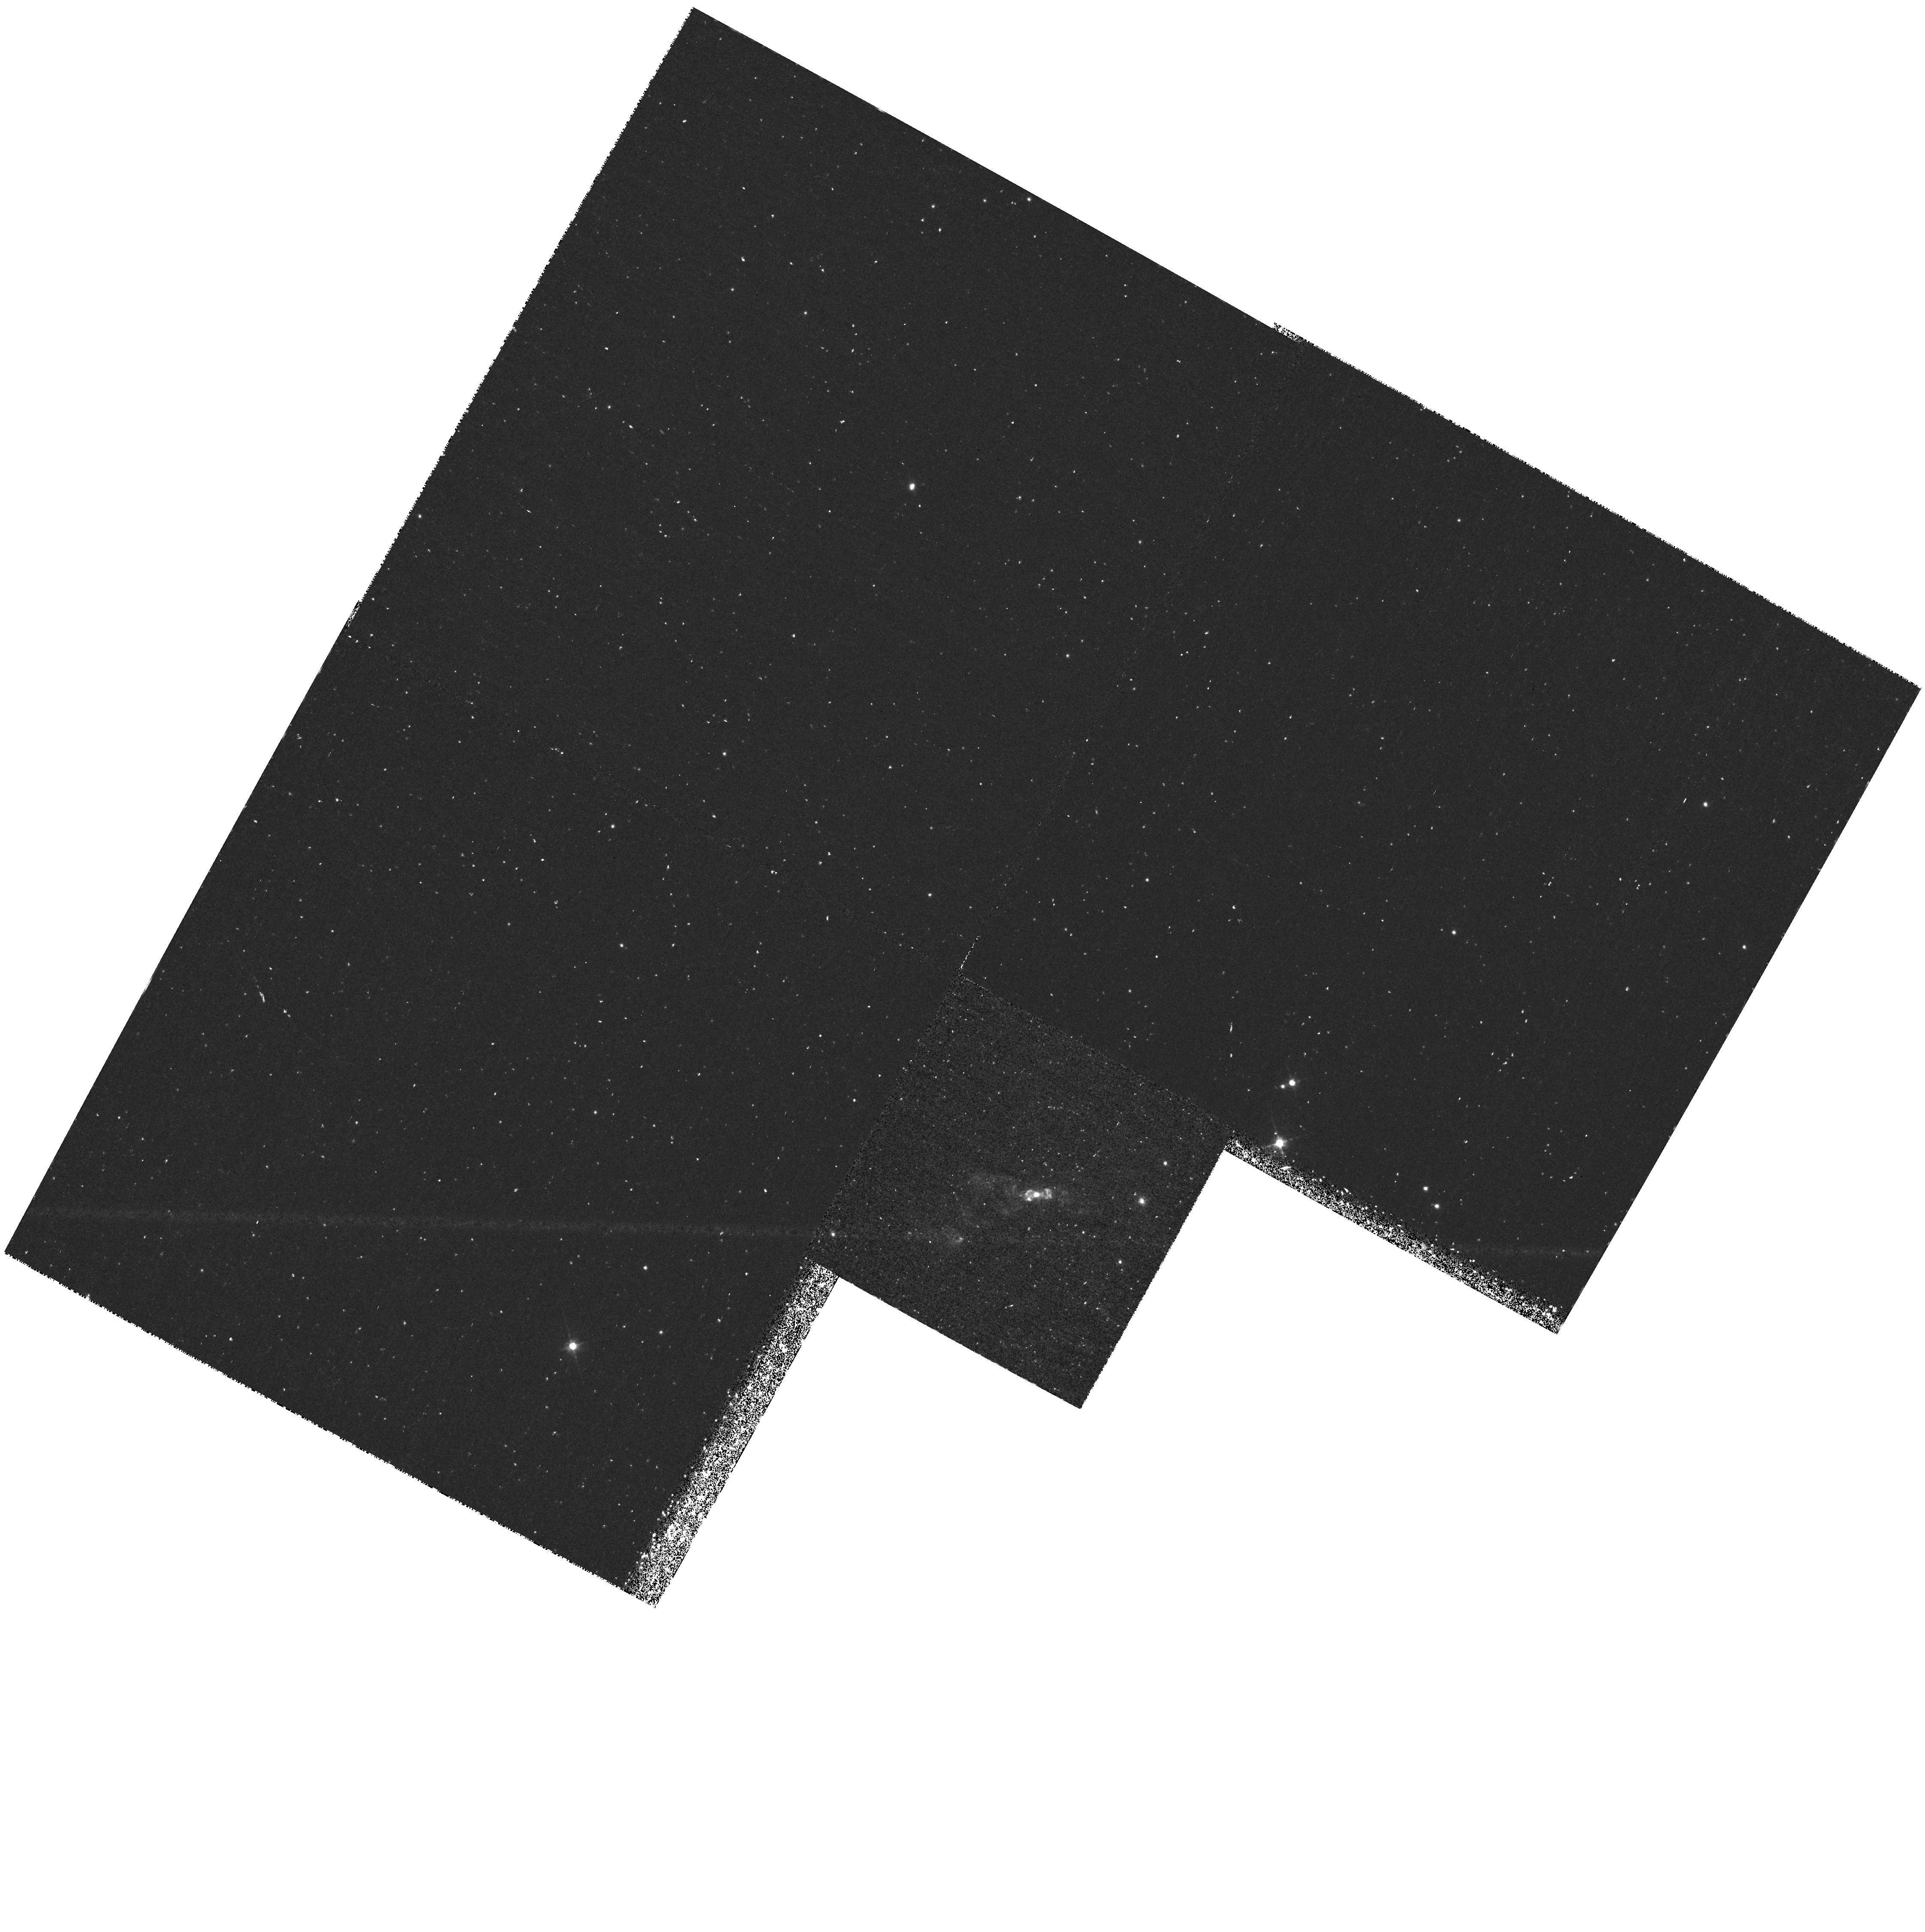
Target: PK118+08D1
Instrument: WFPC2/PC
Filter: F656N
Exposure: 1.4 h
Observation ID: hst_6761_03_wfpc2_pc_f656n_u36a03

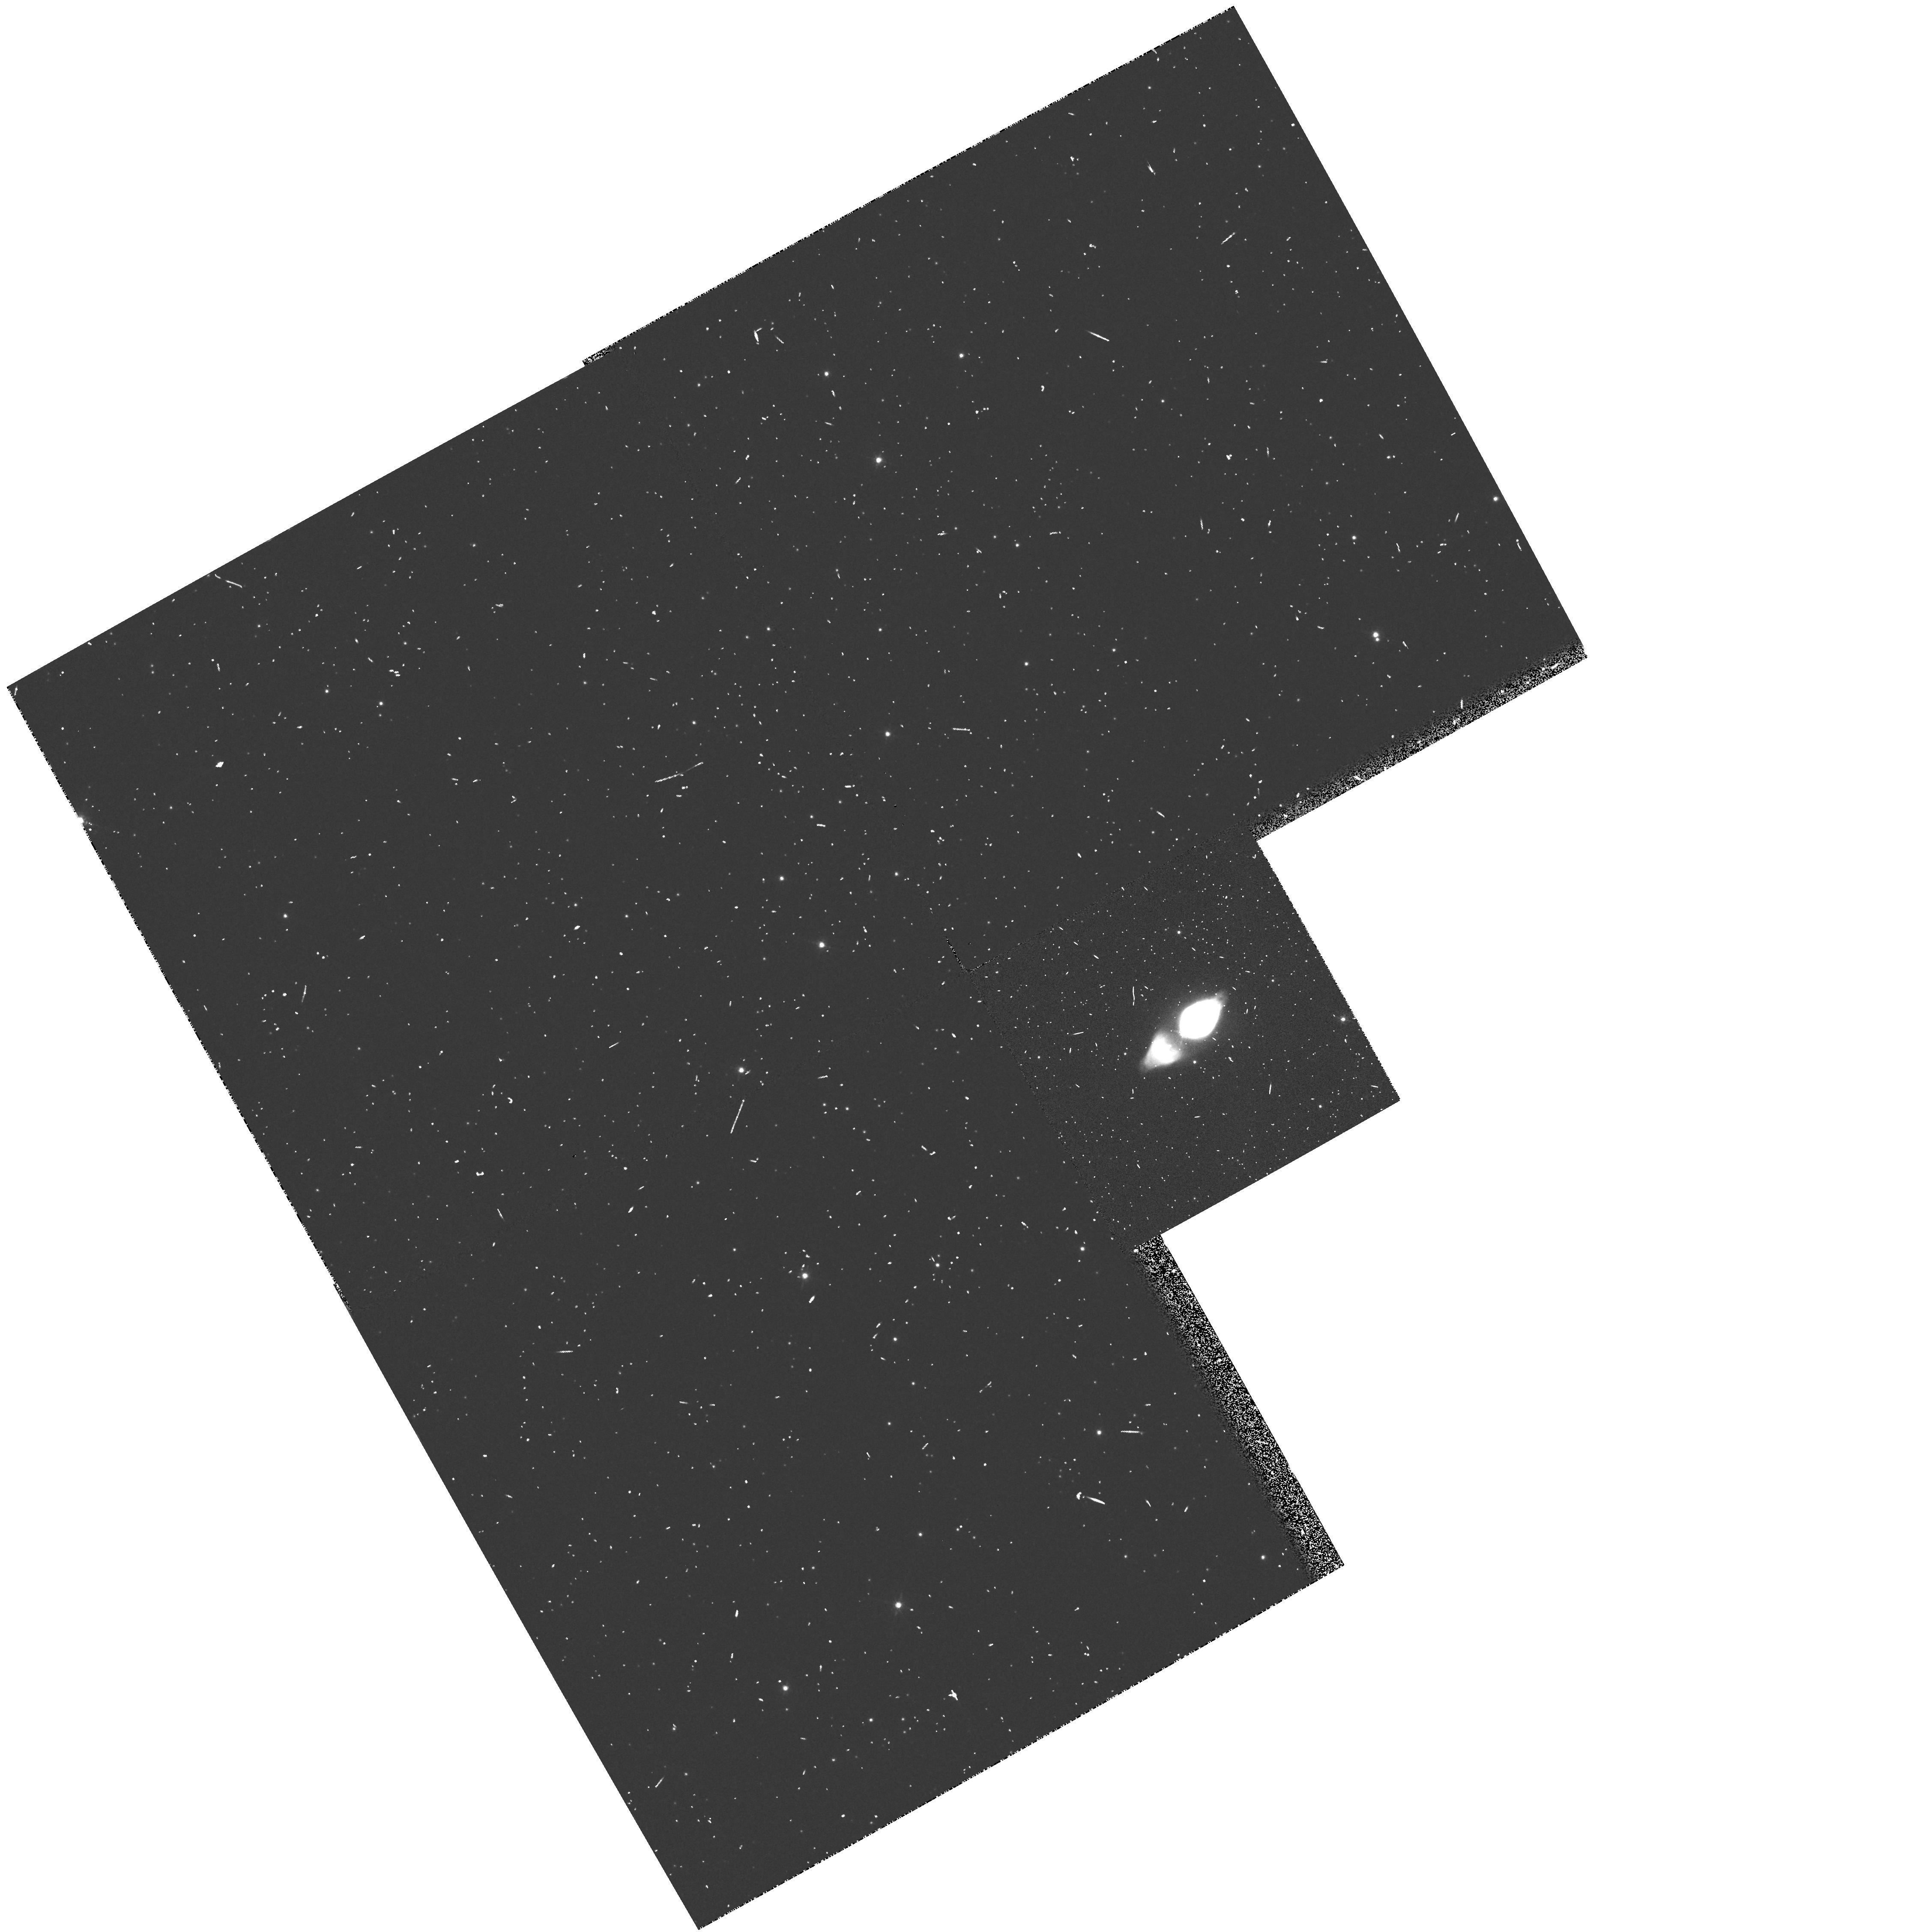
Target: M1-92
Instrument: WFPC2/PC
Filter: F656N
Exposure: 6 min
Observation ID: hst_6761_02_wfpc2_pc_f656n_u36a02

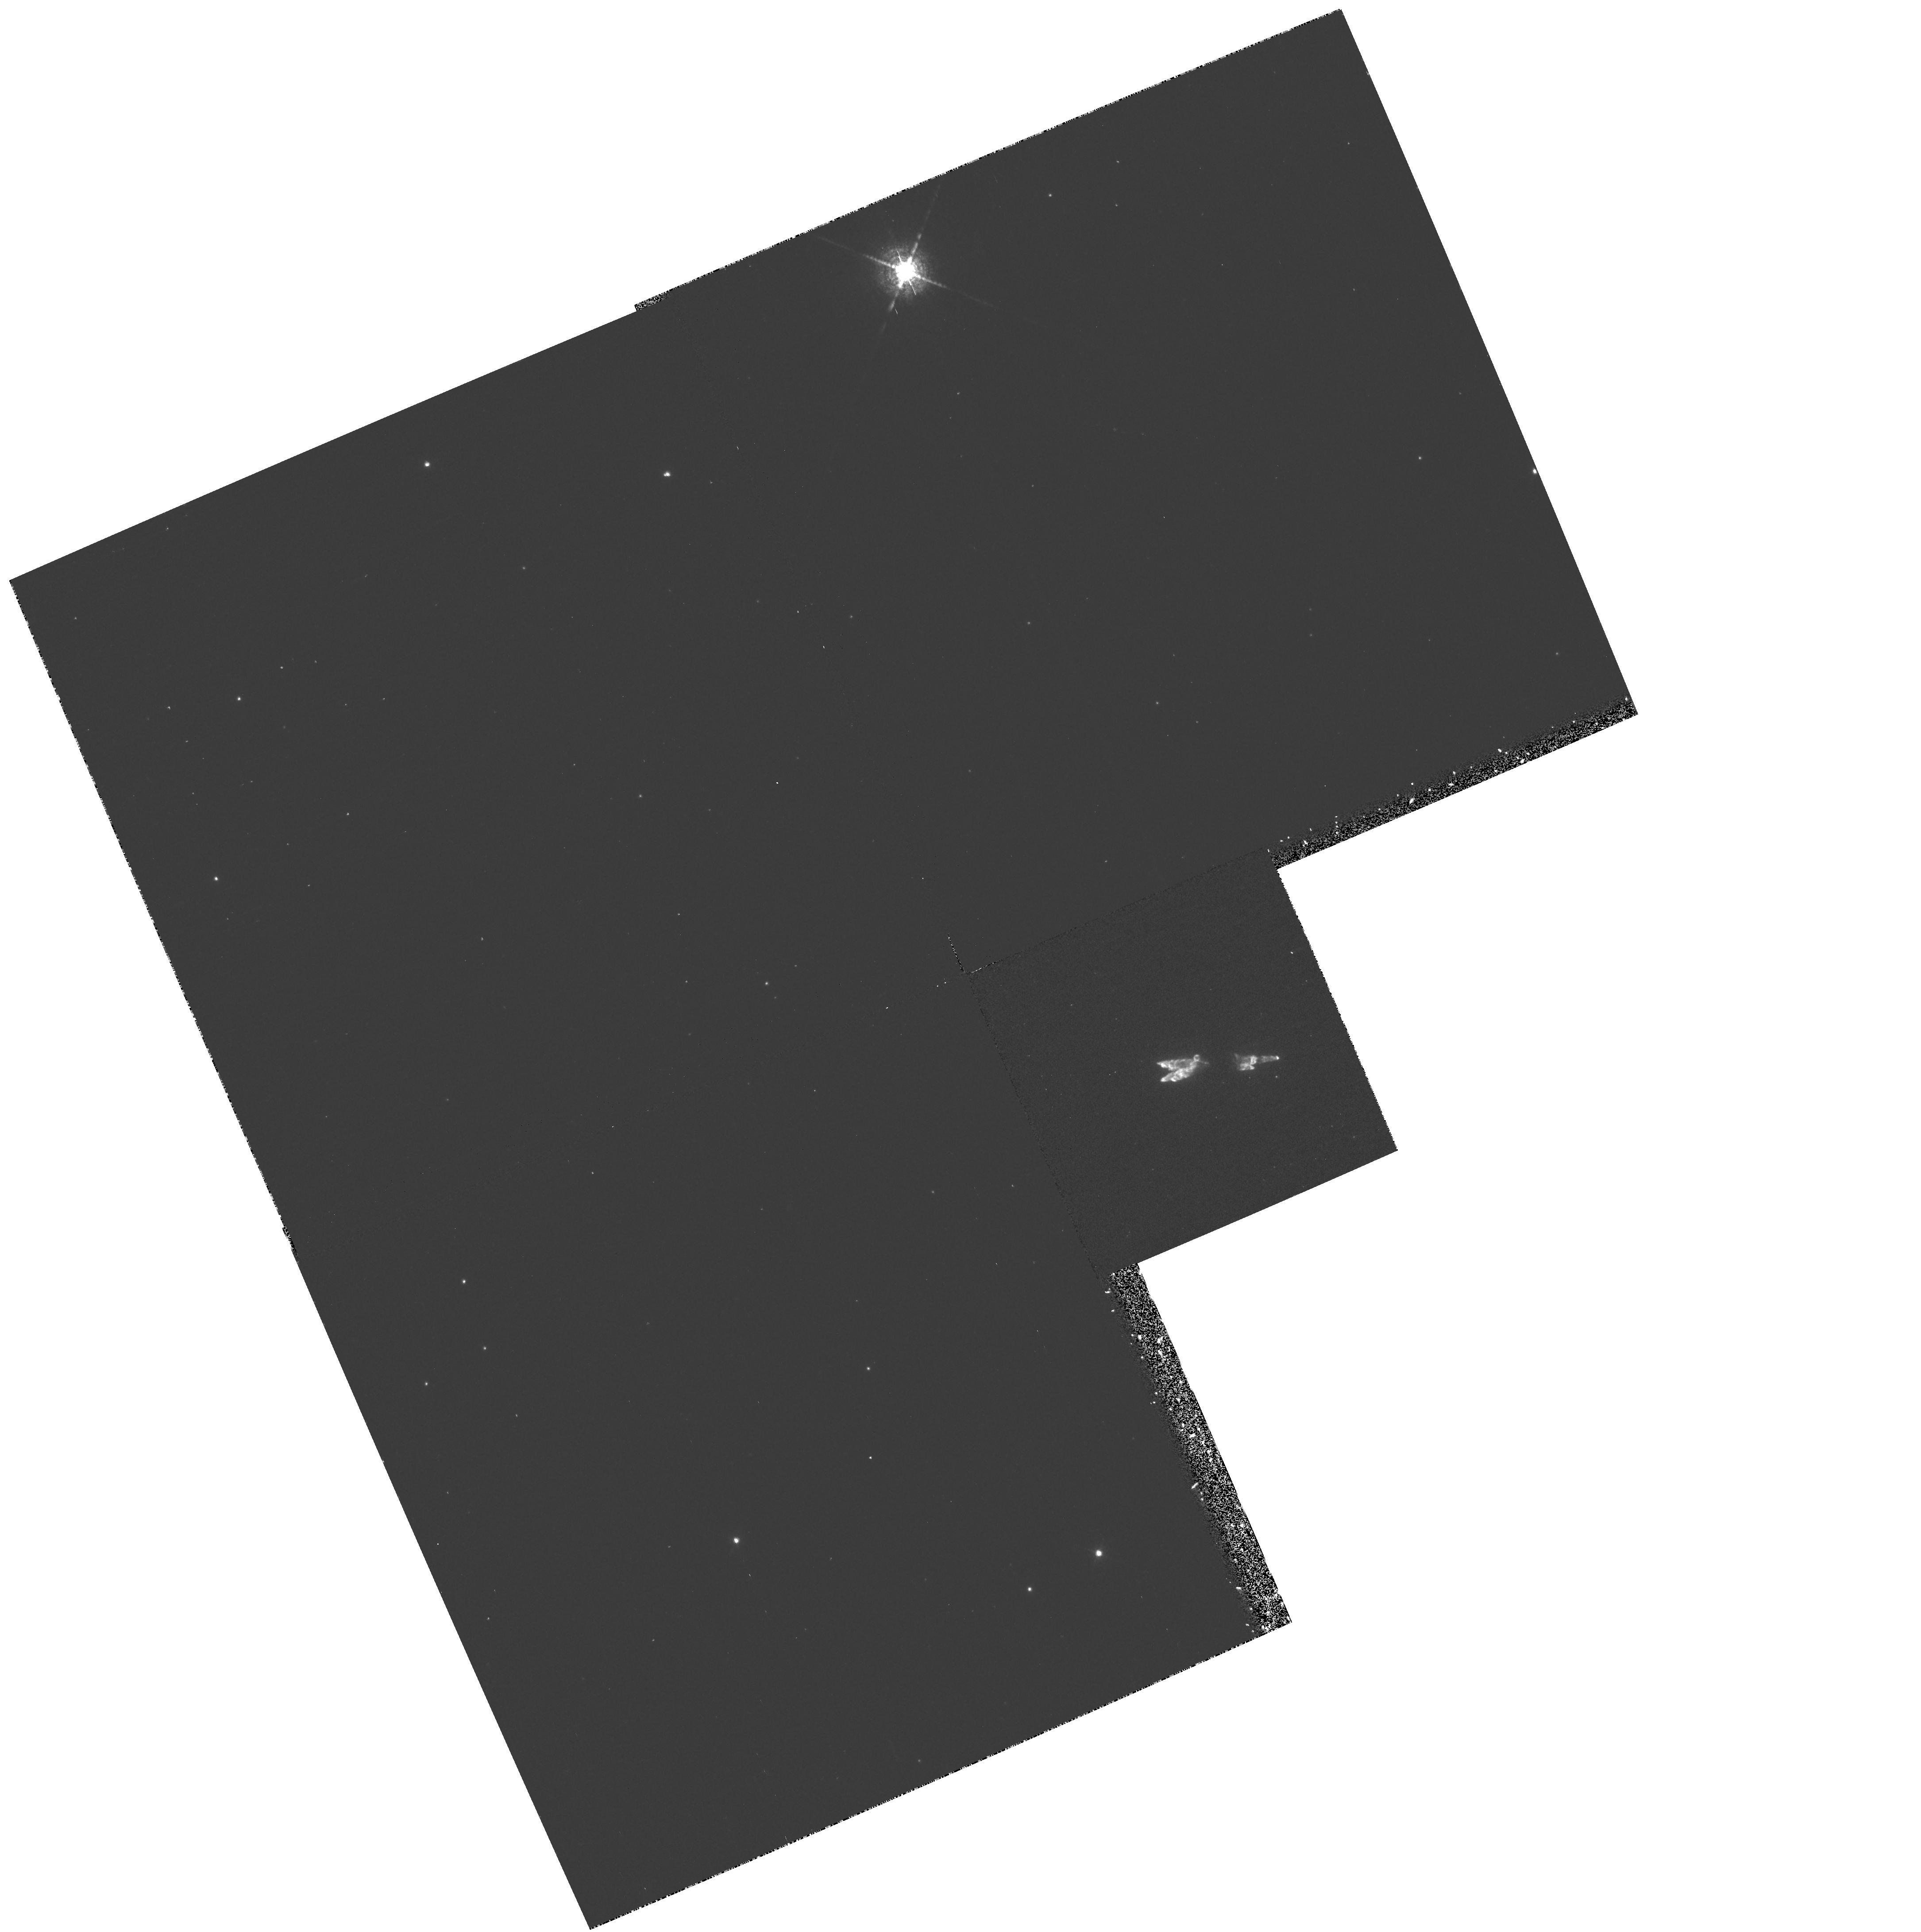
Target: PK166-06D1
Instrument: WFPC2/PC
Filter: F673N
Exposure: 20 min
Observation ID: hst_6761_01_wfpc2_pc_f673n_u36a01

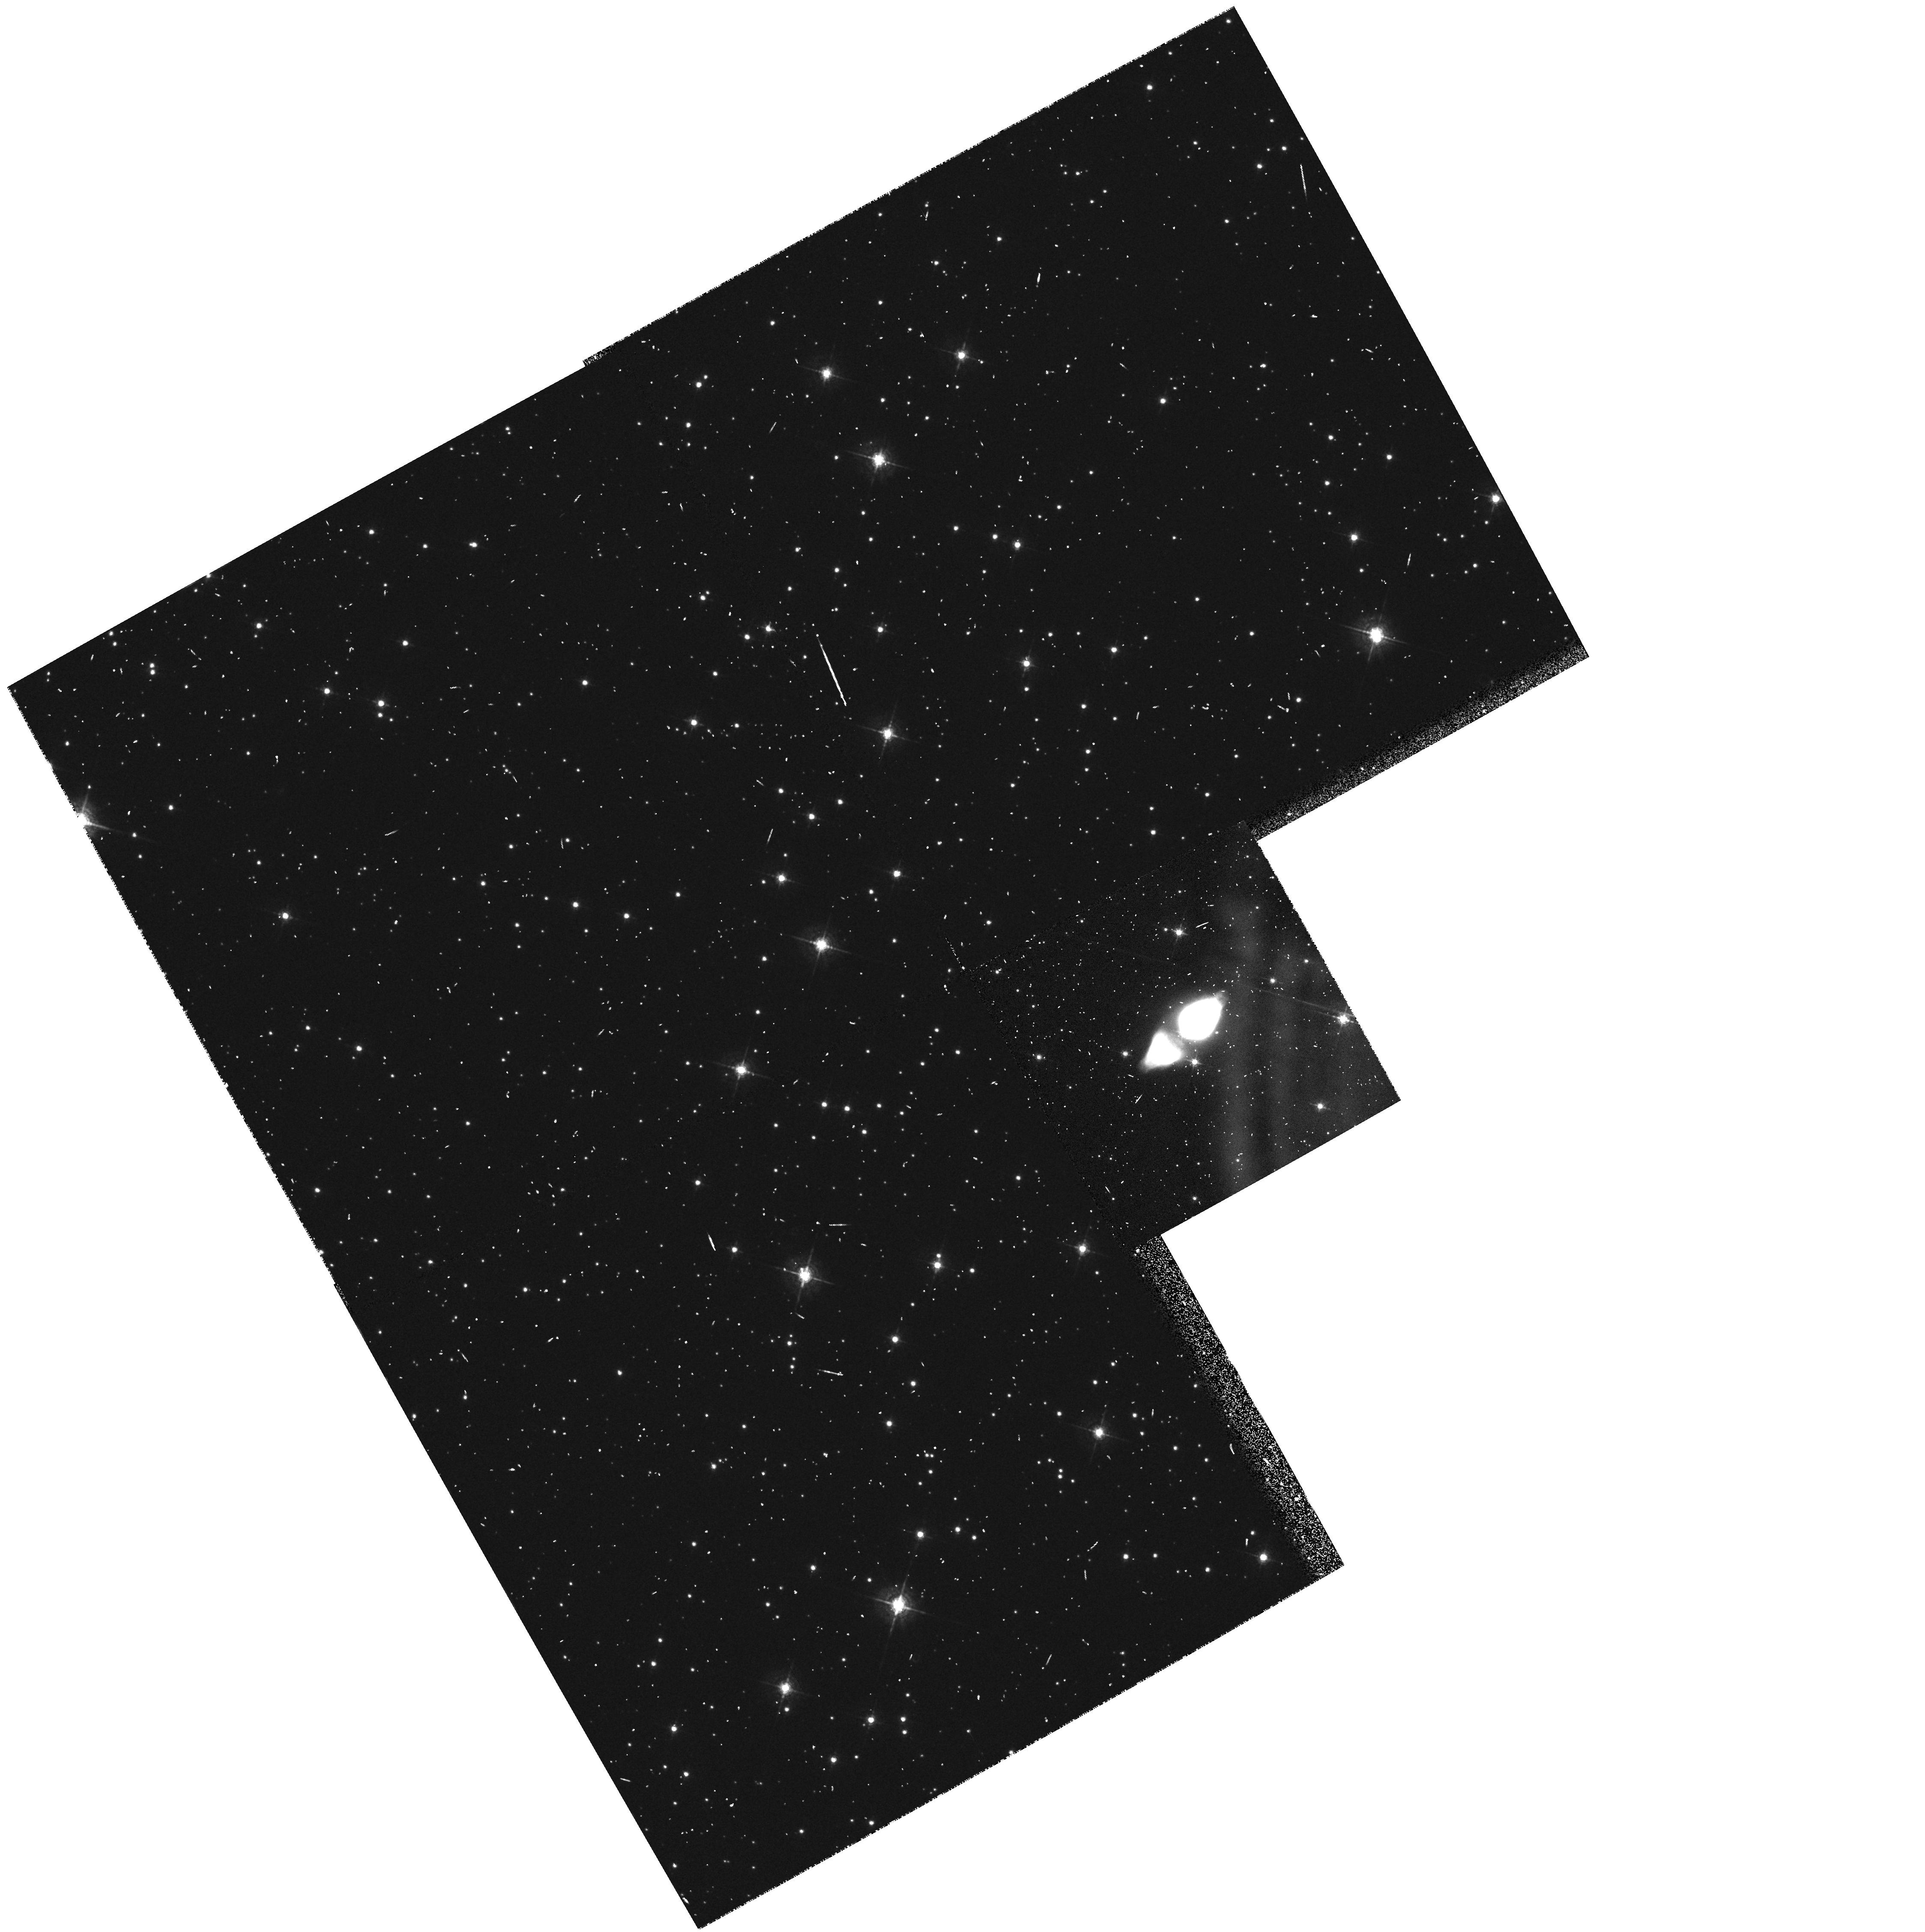
Target: M1-92
Instrument: WFPC2/PC
Filter: F547M
Exposure: 5 min
Observation ID: hst_6761_02_wfpc2_pc_f547m_u36a02

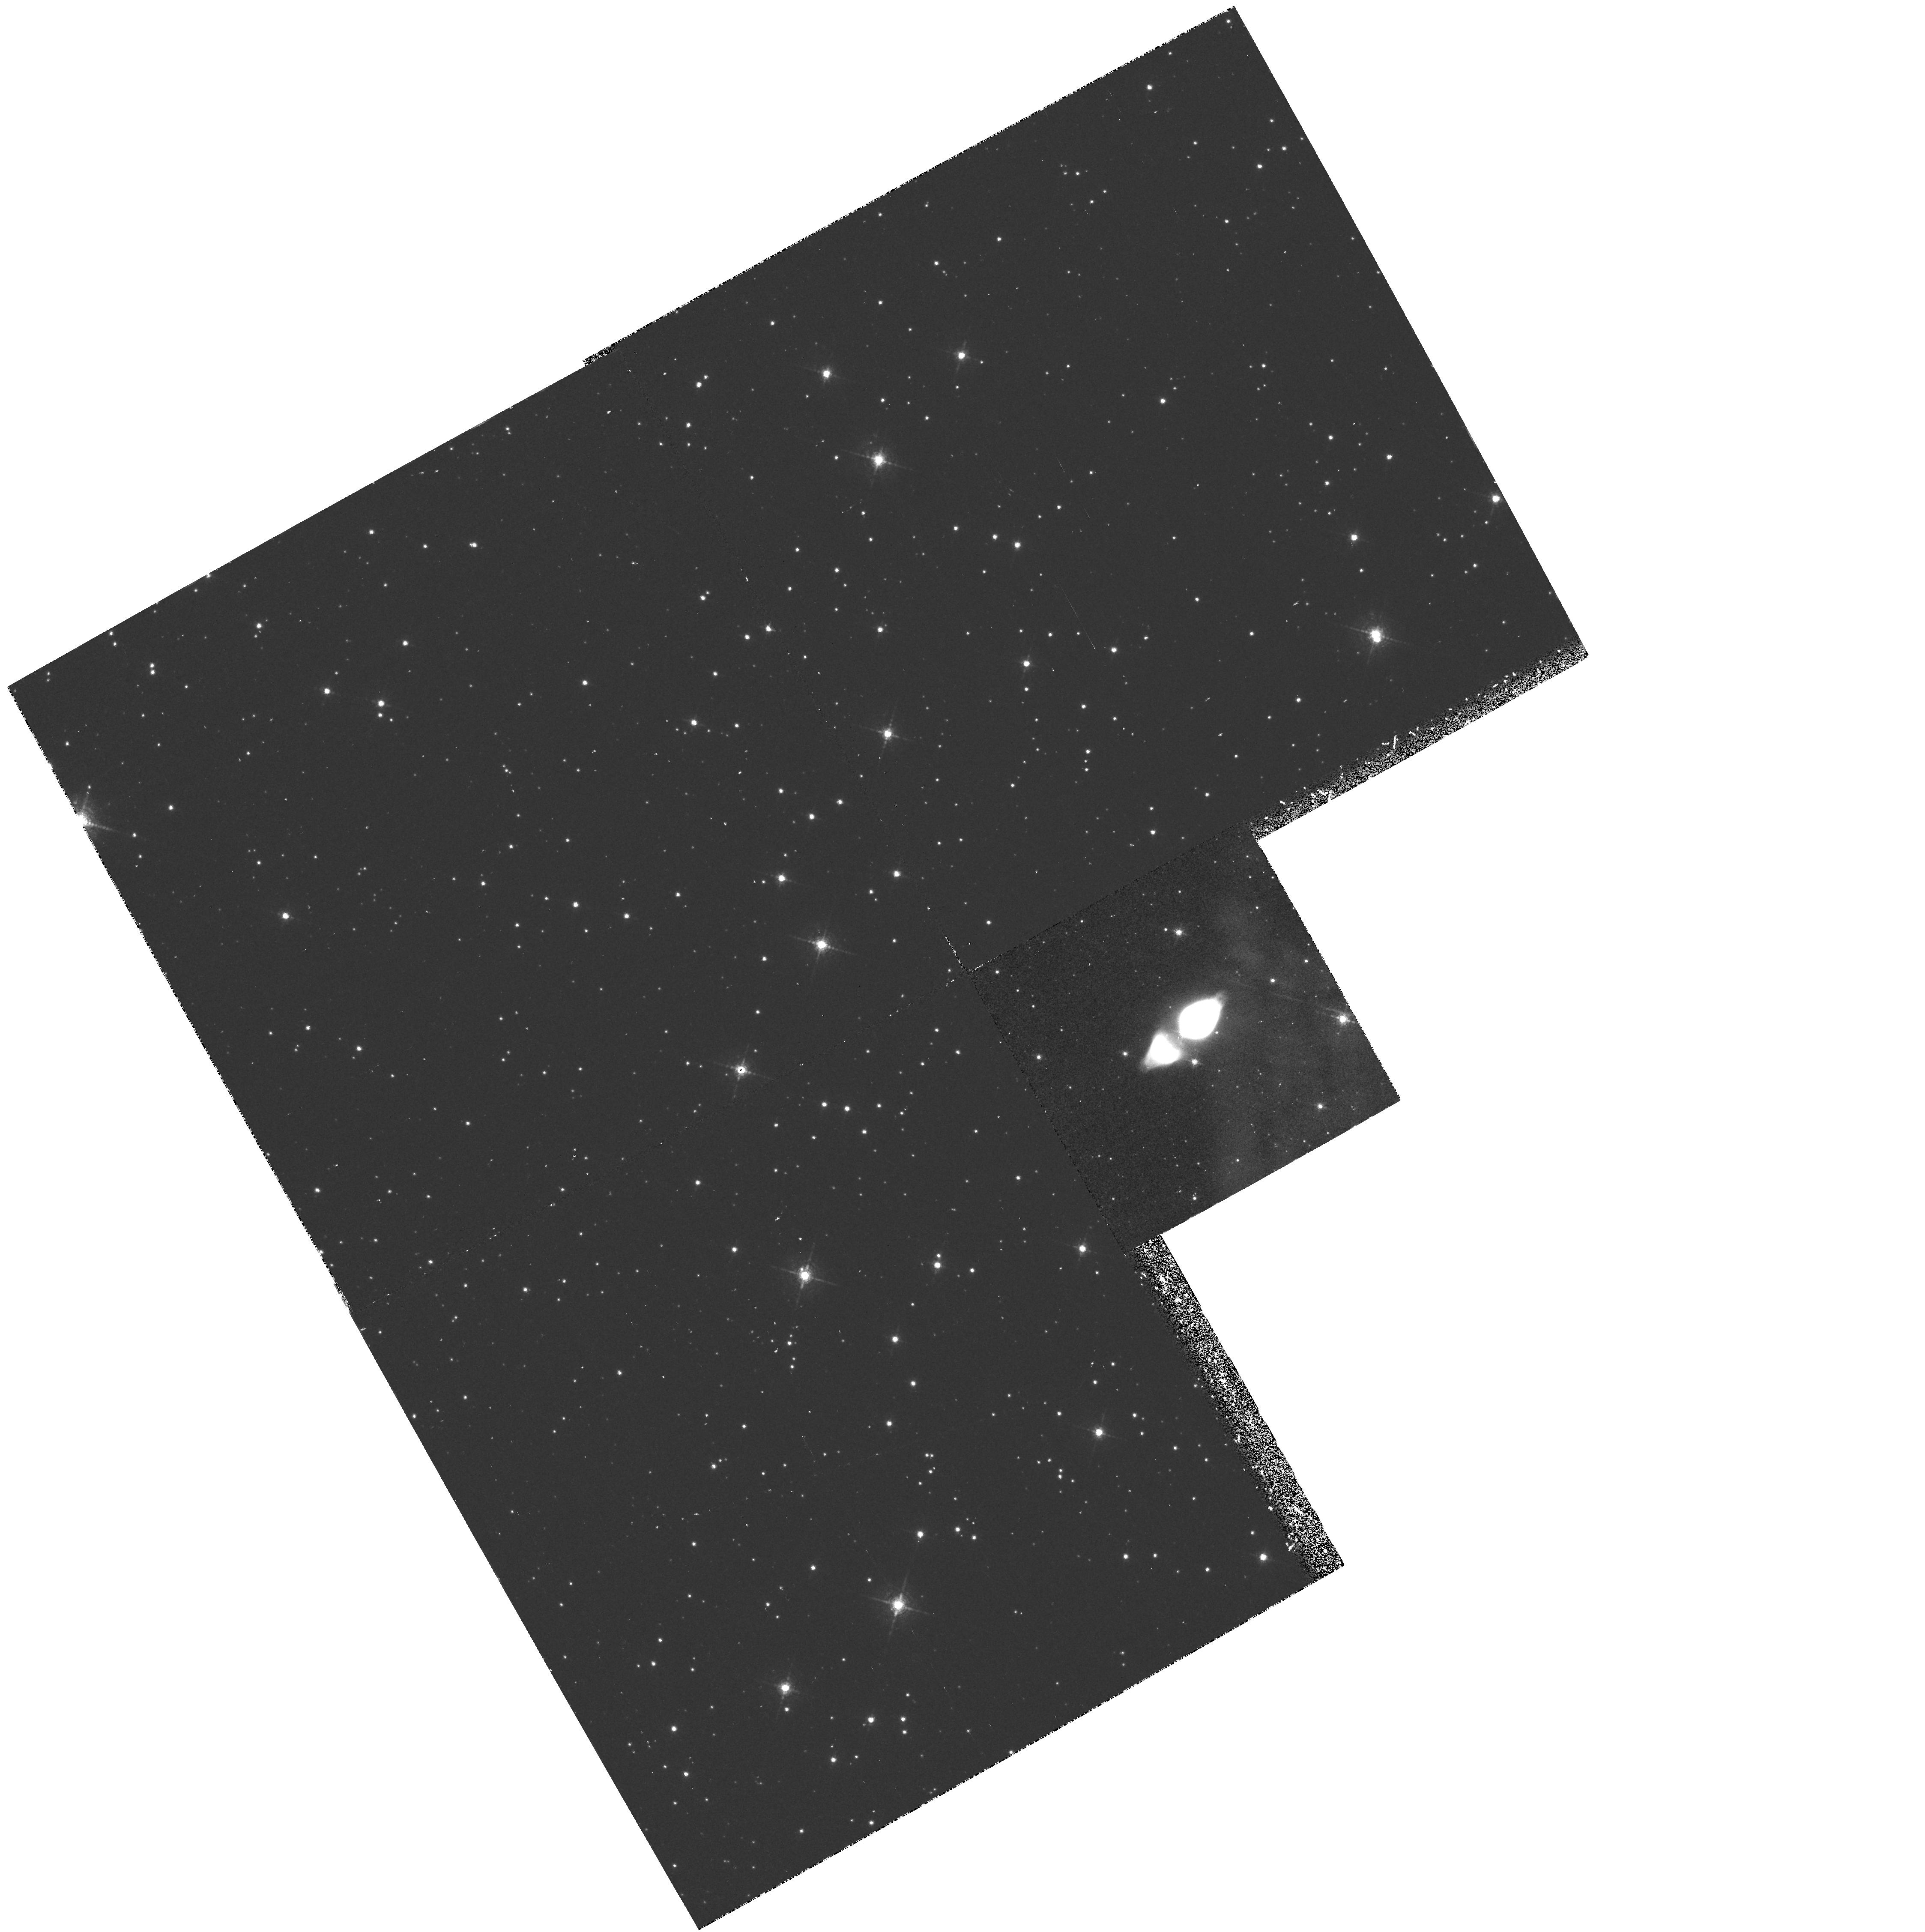
Target: M1-92
Instrument: WFPC2/PC
Filter: F631N
Exposure: 50 min
Observation ID: hst_6761_02_wfpc2_pc_f631n_u36a02

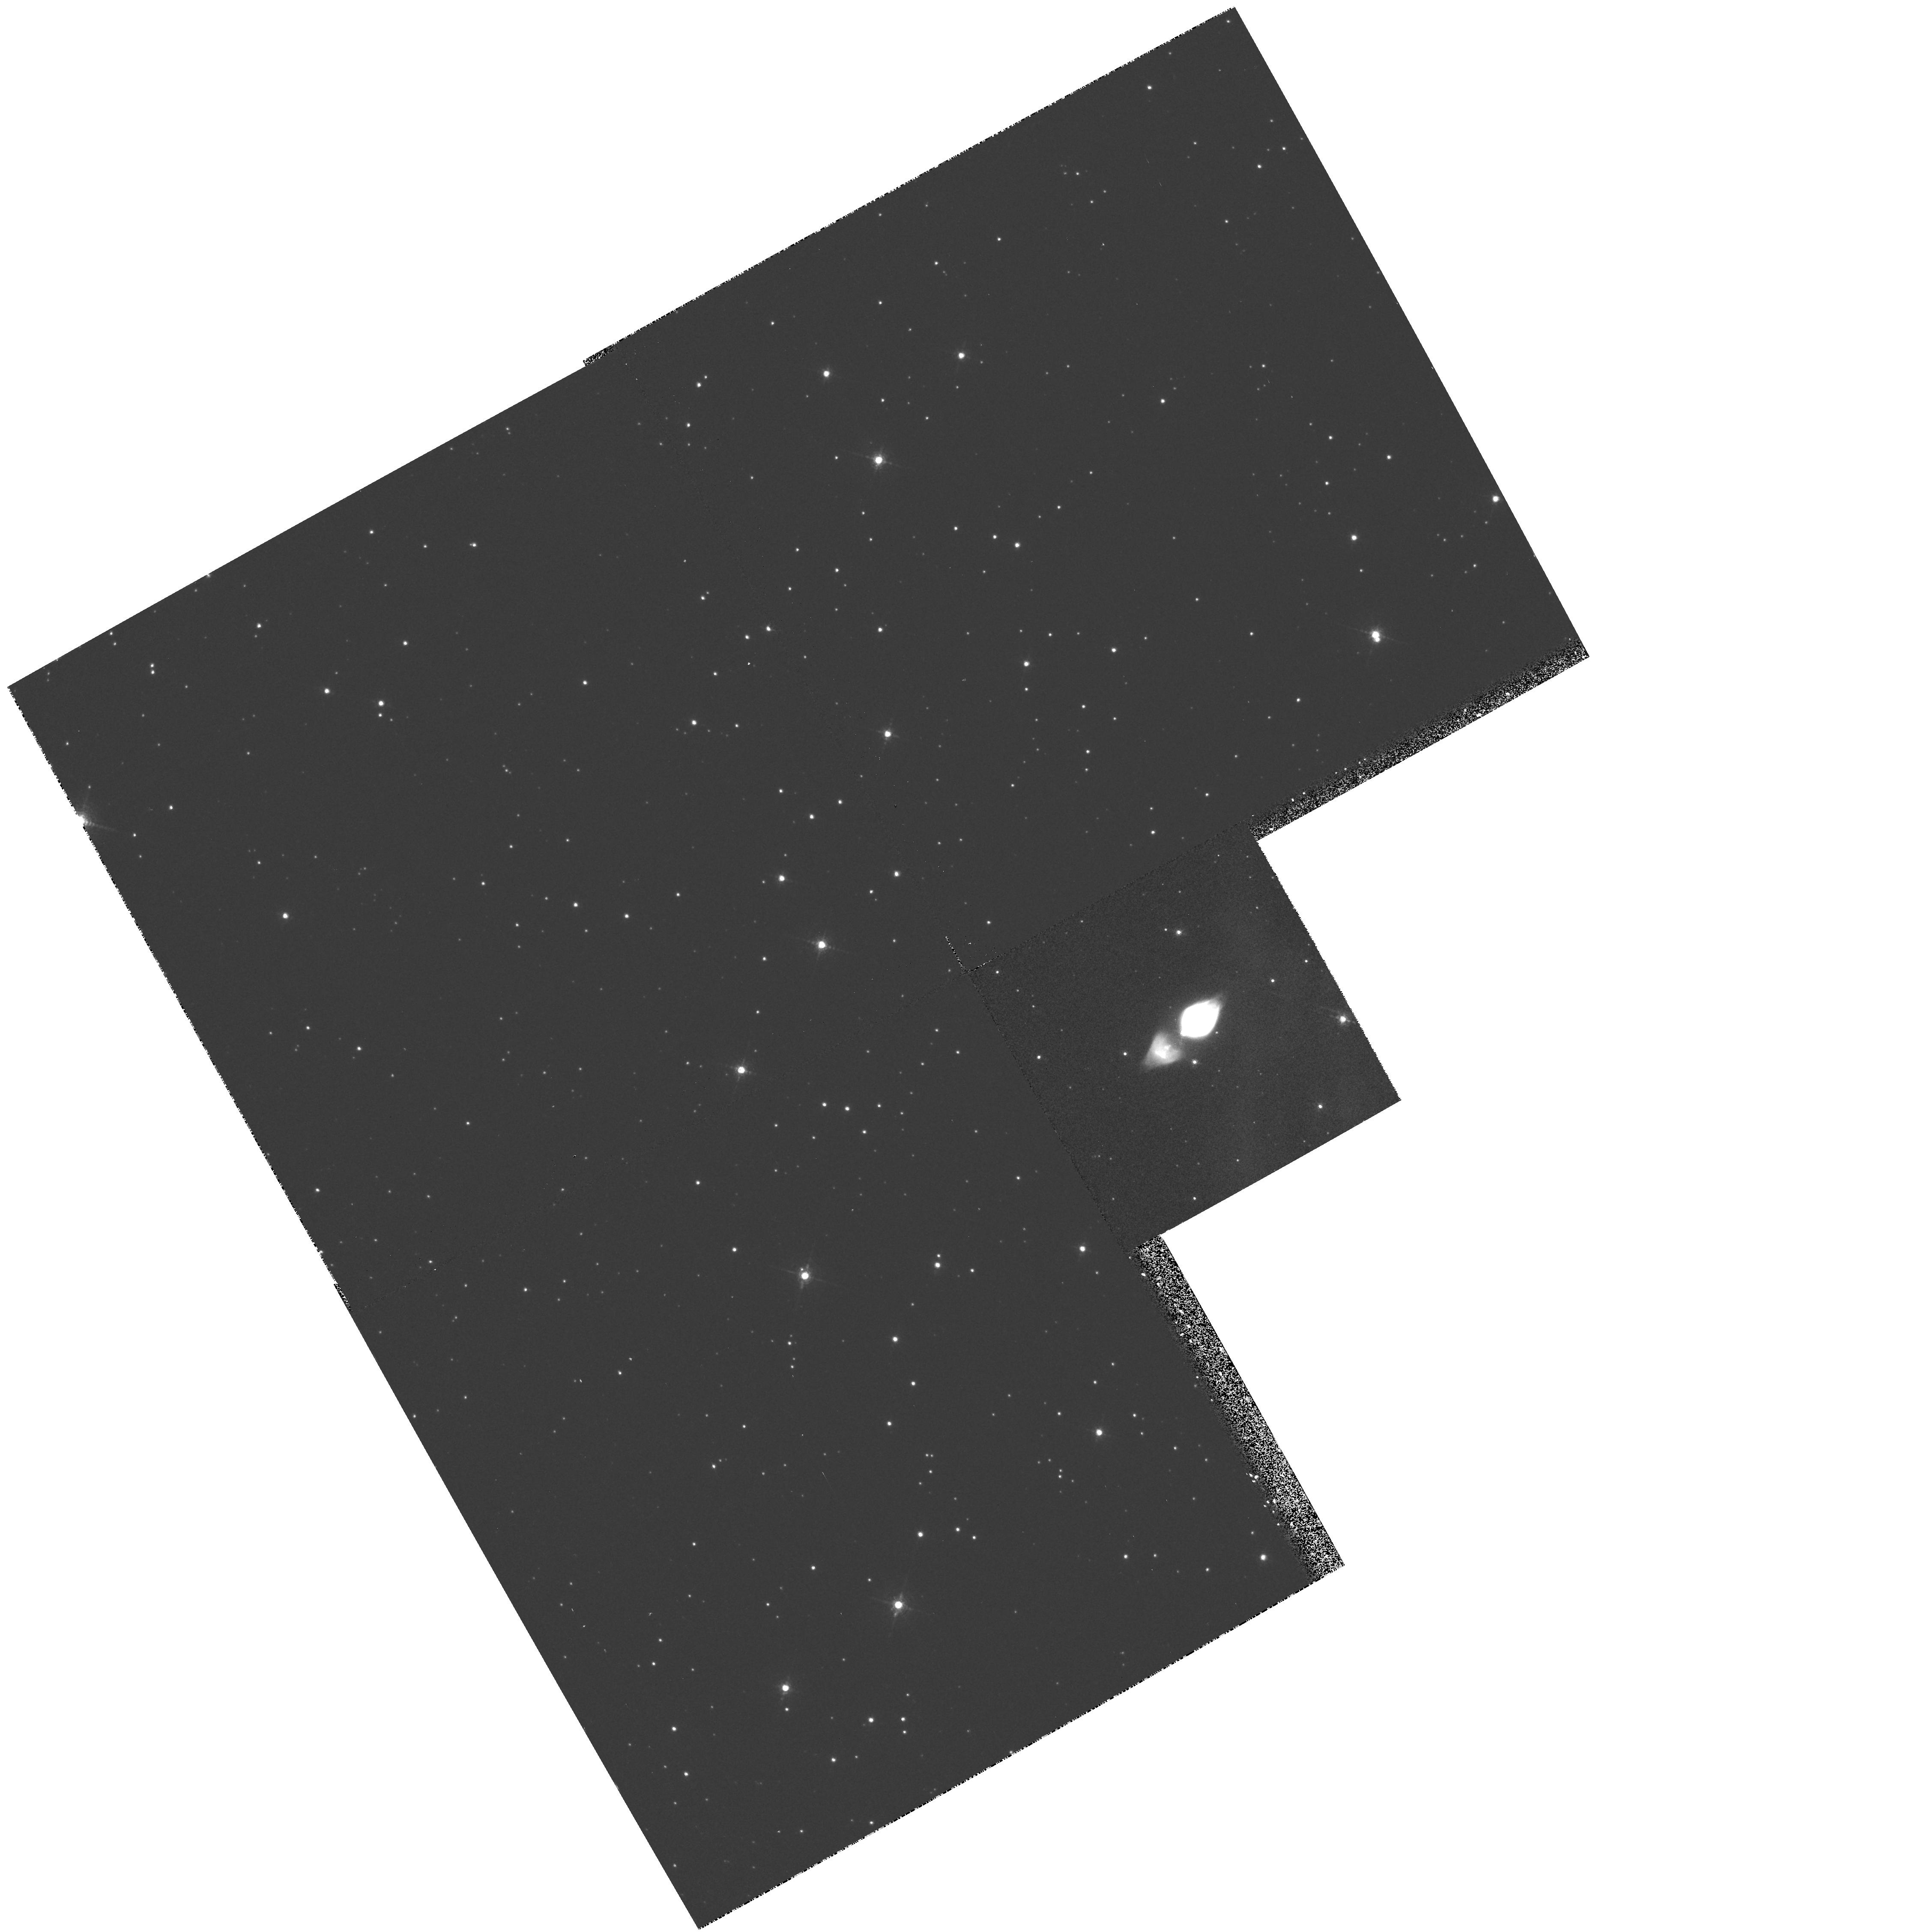
Target: M1-92
Instrument: WFPC2/PC
Filter: F673N
Exposure: 13 min
Observation ID: hst_6761_02_wfpc2_pc_f673n_u36a02

The Origin of Shock Emission in Proto- Planetary Nebulae (PI: Trammell, Susan)

While evolved planetary nebulae (PNe) have been well studied, the transition from the AGB to the PN phase of evolution is still poorly understood. In particular, the characteristics of the mass loss occurring during this transition period are not well known. We propose to probe this phase of evolution by obtaining Planetary Camera images of three bipolar proto- planetary nebulae (PPNe). Shock emission dominates the optical line spectra of the lobes of these objects and shocks probably play a significant role in their dynamic evolution. This shock emission is an excellent tracer of the ongoing mass outflow in these objects and affords a powerful probe into the geometry of the mass loss between the AGB and PN phases of evolution. Is the shock emission the result of a uniform flow impacting over the entire face of the nebula or is this emission formed in fast moving bullets of material? One model for the mass loss during this phase of evolution suggests that this outflow might be collimated. Do we see evidence for a collimated outflow in these objects? We will address these questions by obtaining narrow-band images of three PPNe through filters centered on emission lines known to be produced via shock heating. These PPNe are too small to be resolved in detail from the ground, but can be resolved using the high spatial resolution capabilities of HST.